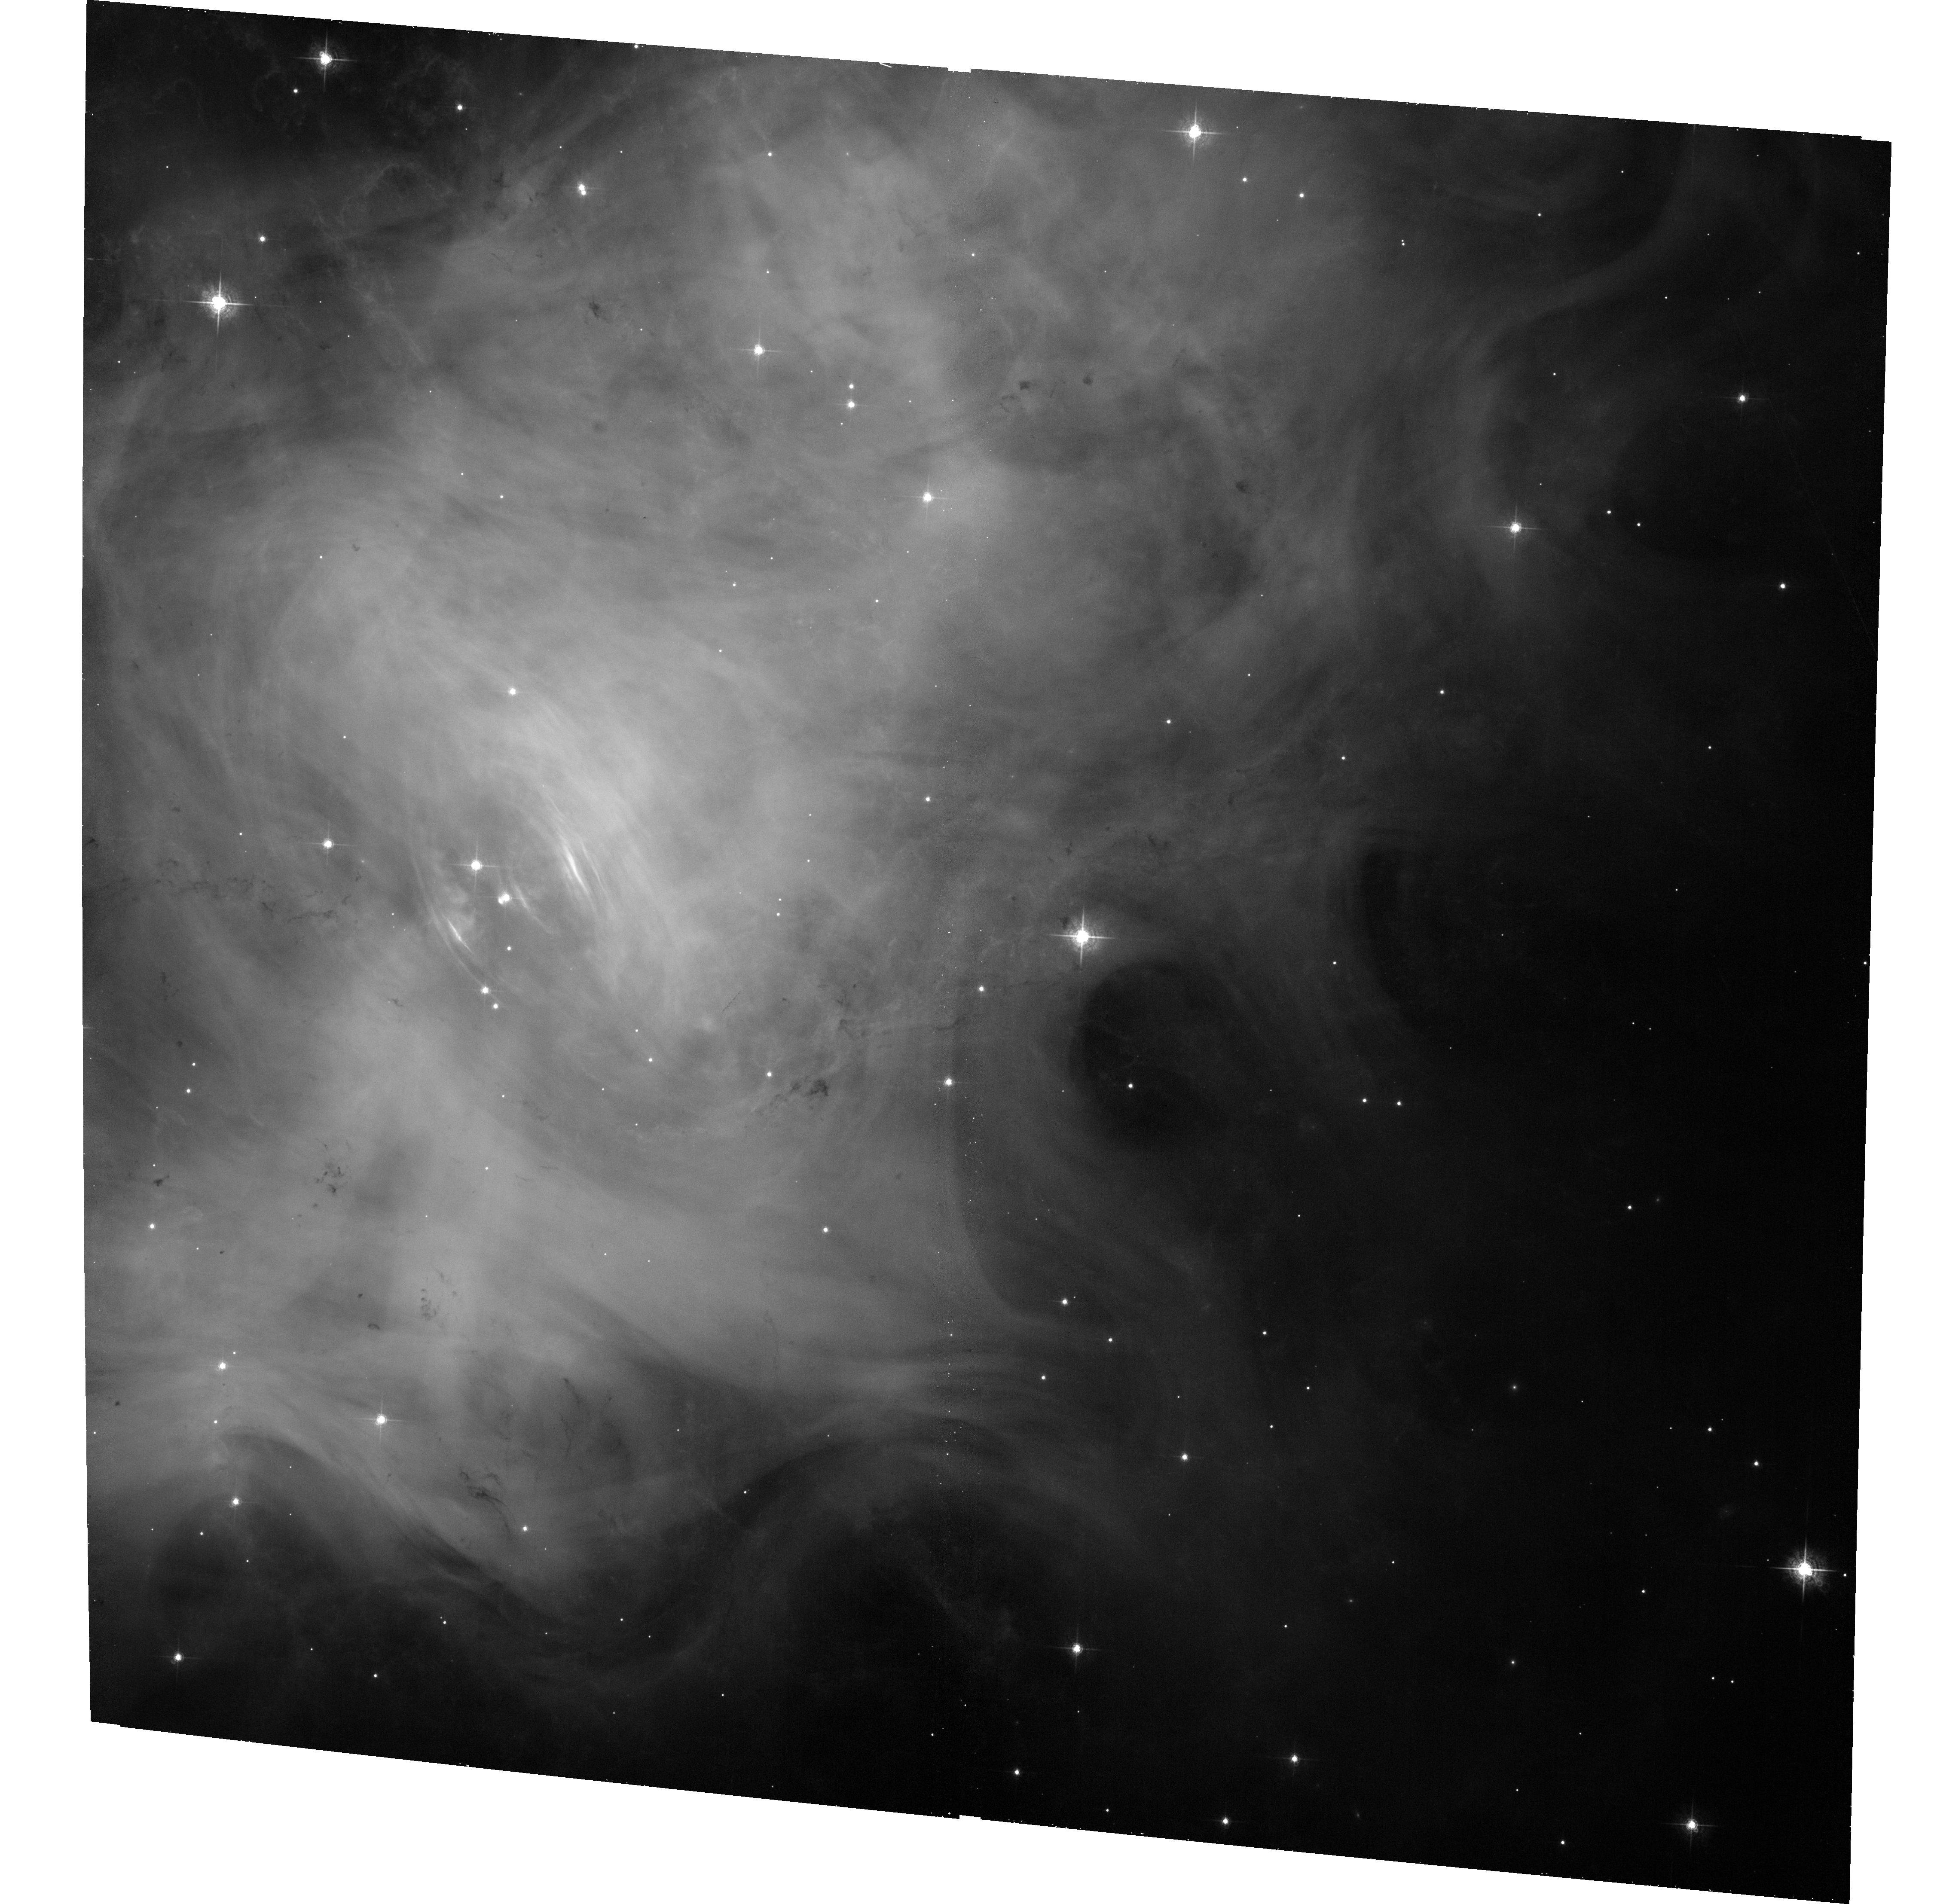
Target: CRAB. Instrument: ACS/WFC. Filter: F550M. Exposure: 33 min. Observation ID: hst_12912_01_acs_wfc_f550m_jc1n01

Imaging the Crab nebula when it is flaring in gamma-rays (PI: De Luca, Andrea)

One of the most intriguing results of the gamma-ray instruments currently in orbit has been the detection of powerful flares from the Crab Nebula in September 2010. In April 2011 a similar flare, lasting several days, made the nebula the brightest source in the gamma-ray sky. A critical reassessment of long term behavior of the Crab flux clearly showed that both Agile and Fermi had already detected similar events in October 2007 and February 2009, pointing to a recurrence time of once per year. A HST observing strategy must be set up to react promptly to any possible new brightening of the Crab in gamma rays. In September 2010 we requested a DD observation which was promptly accepted and carried out. However, the lack of a suitable reference image hampered our efforts to pinpoint the sites of possible variability inside the nebula. Thus, while now we ask for a triggered TOO observation of the Crab Nebula with ACS/WFC in case a gamma-ray flare is announced by the Agile and/or Fermi missions, we are also organizing a regular (monthly) monitoring of the source both in X-ray and optical through a joint Chandra-HST proposal.